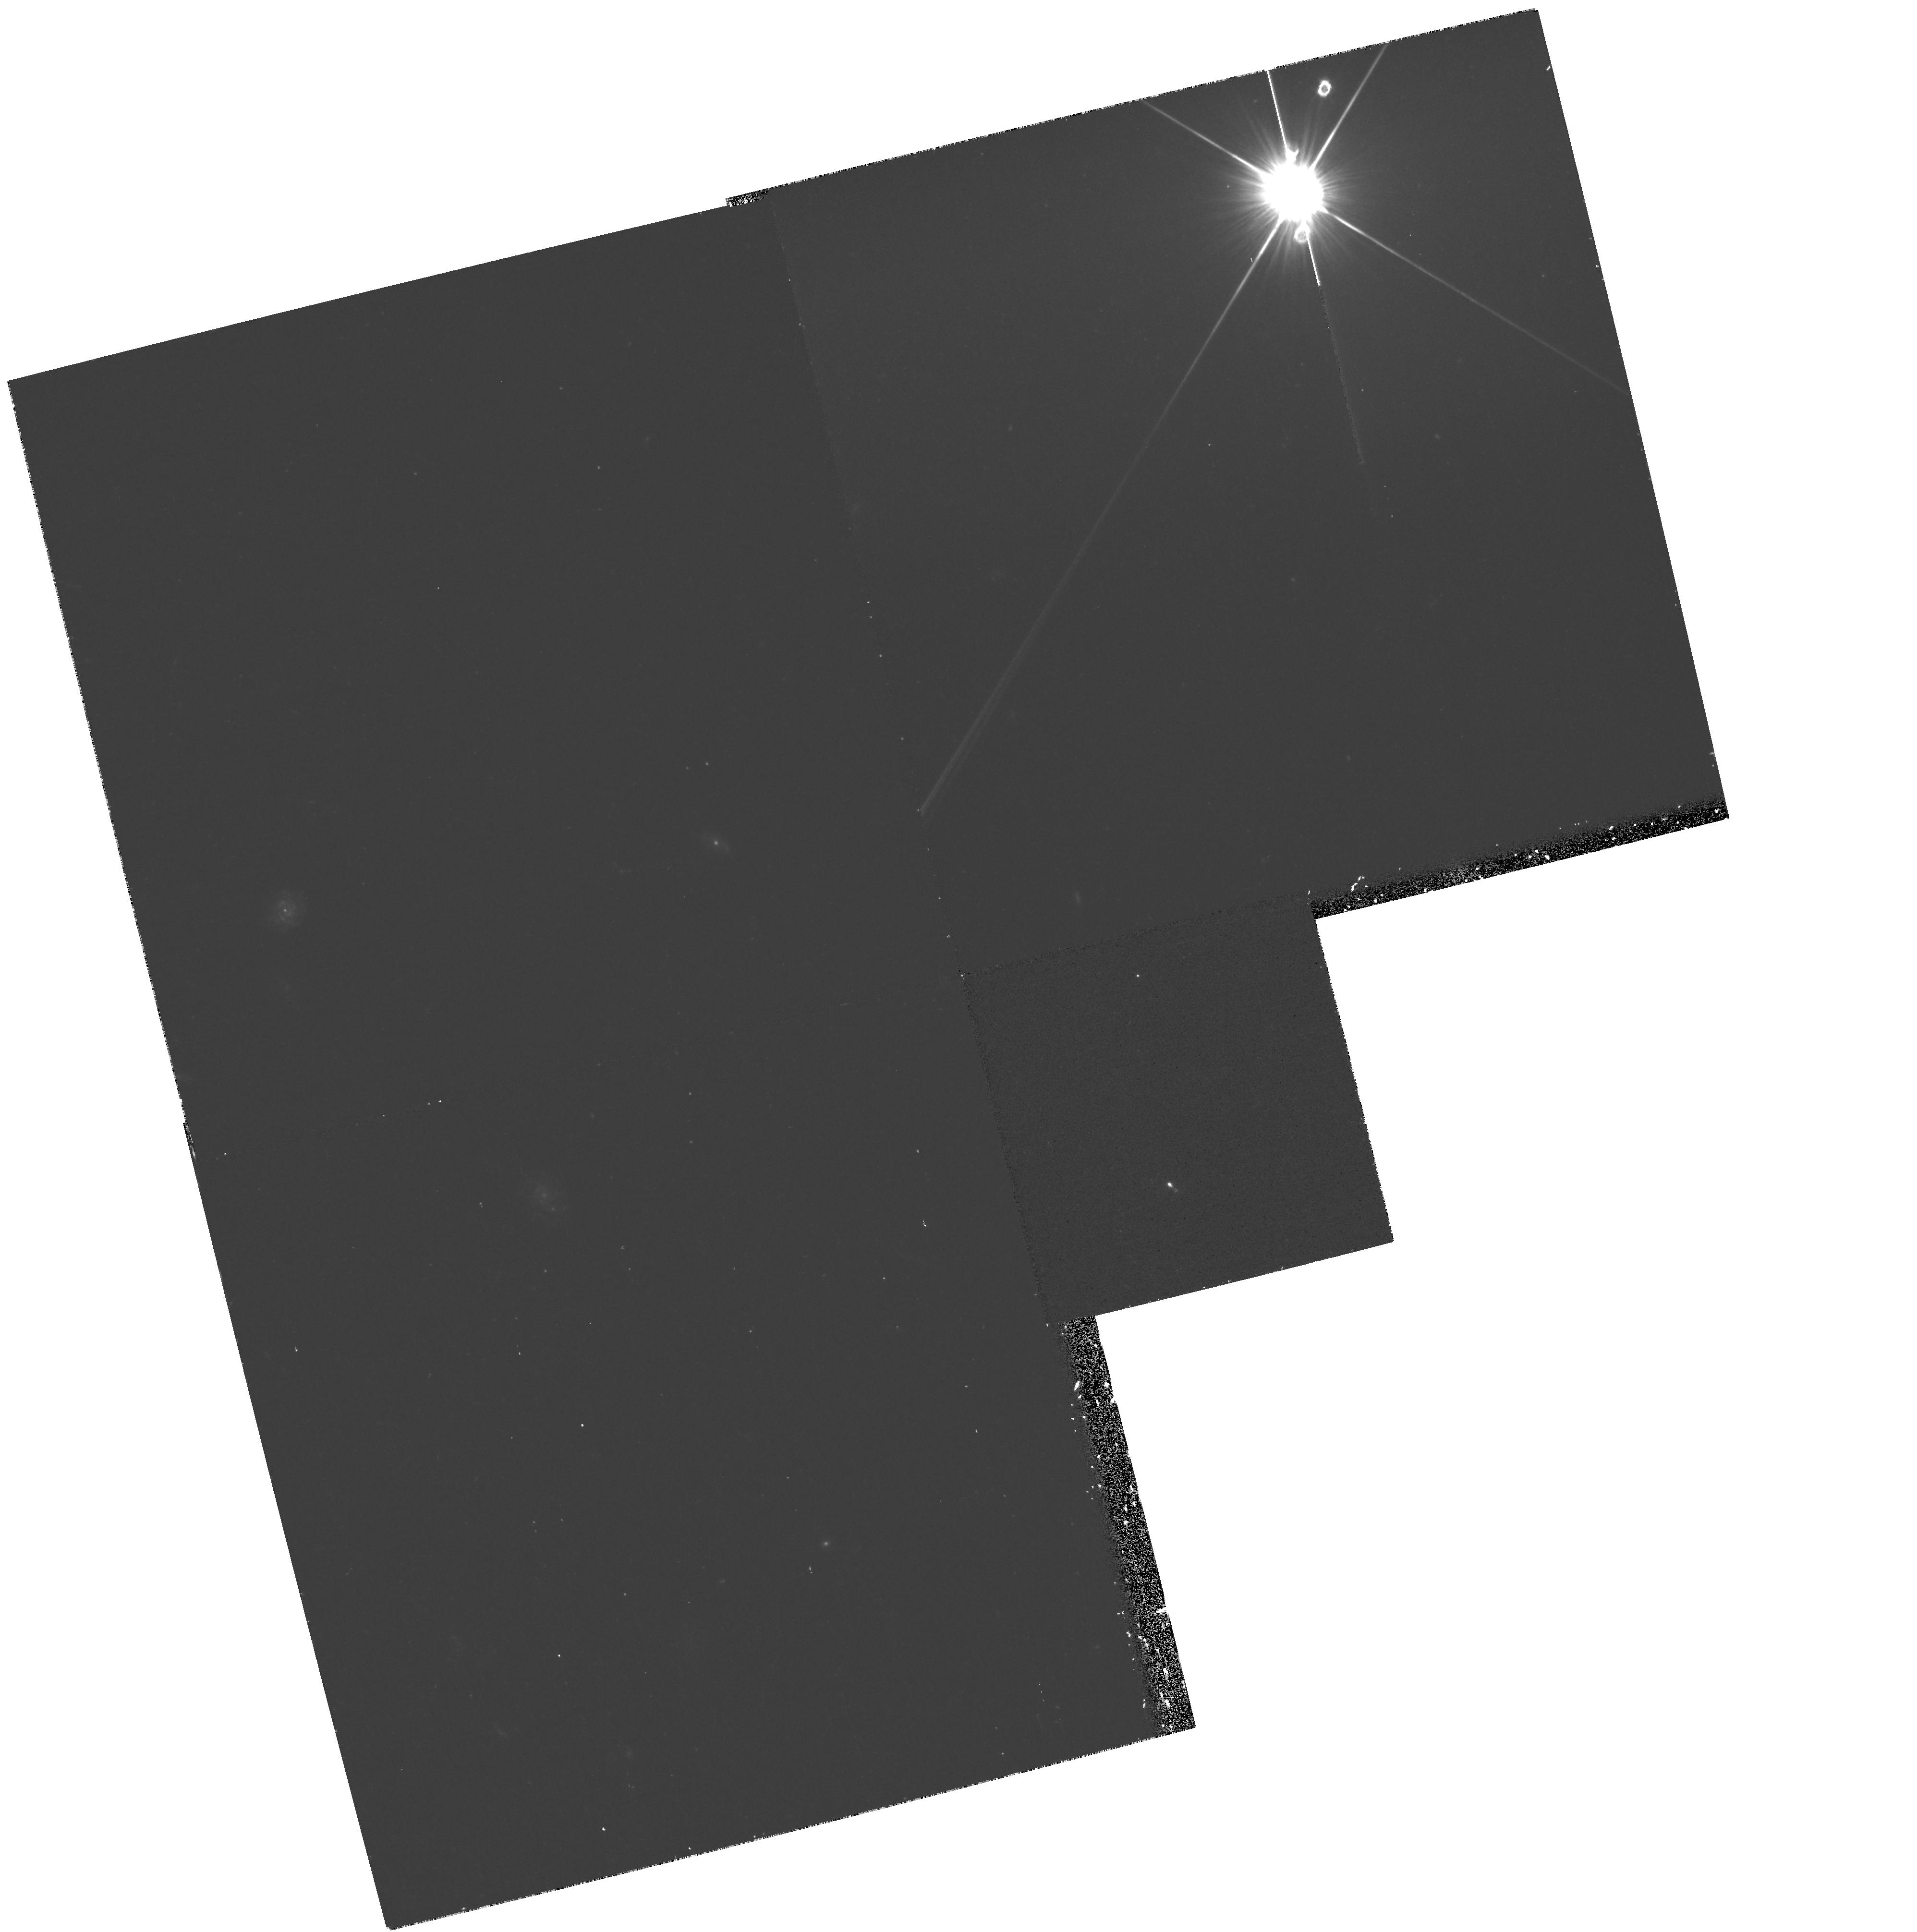
Target: FSC15307+3252. Instrument: WFPC2/PC. Filter: F450W. Exposure: 36 min. Observation ID: hst_6462_01_wfpc2_pc_f450w_u53e01

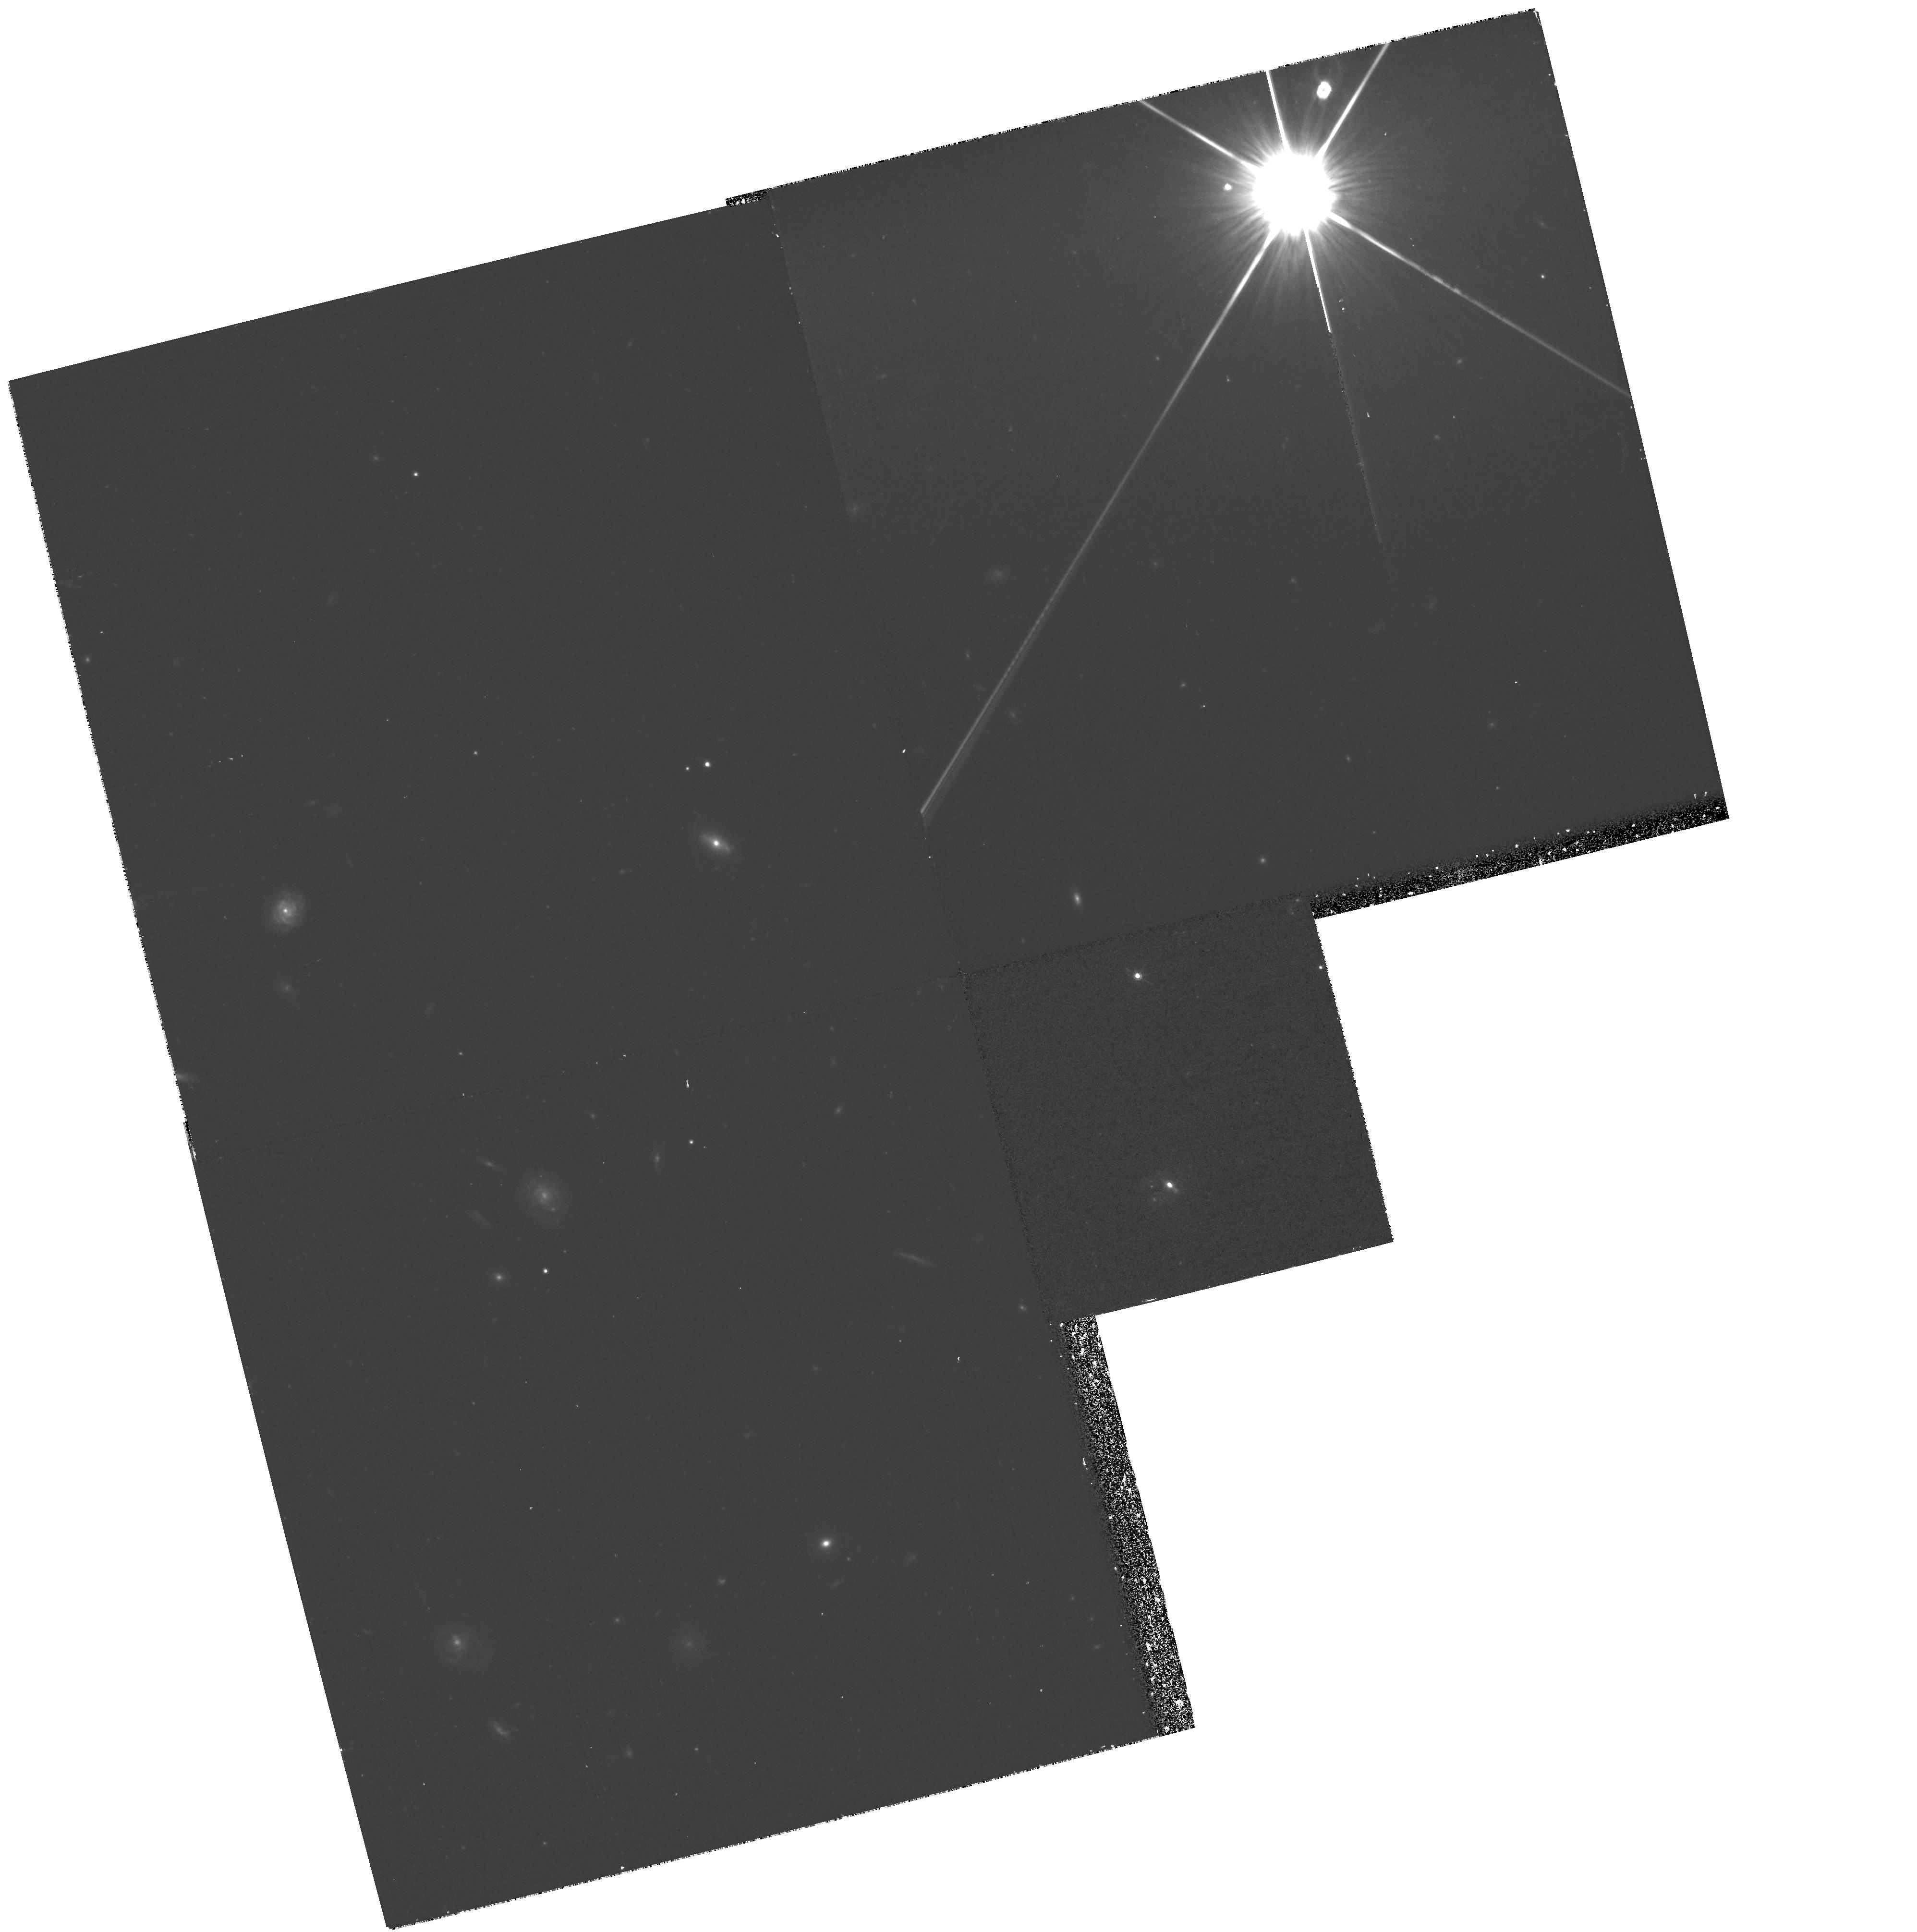
Target: FSC15307+3252. Instrument: WFPC2/PC. Filter: F791W. Exposure: 32 min. Observation ID: hst_6462_01_wfpc2_pc_f791w_u53e01

Is IRAS 15307+3252 Gravitationally Lensed ? (PI: Armus, Lee)

At a redshift of z=0.93, IRAS 15307+3252 is the most luminous object discovered in the IRAS all sky survey. While optical ground-based images show only a single source at the radio position, deep near-infrared observations reveal that IRAS 15307+3252 has one, and possibly two nearby companions within a radius of 2''. These may be galaxies interacting with IRAS 15307+3252. Alternatively, the IRAS 15307+3252 system (in analogy with IRAS 10214+4724) may be gravitationally lensed by a foreground galaxy. We propose to image IRAS 15307+3252 with the WFPC2 to understand the true nature of this ultraluminous infrared source. Using the F450W and F791W filters will allow us to determine the UV-optical colors of the components. If IRAS 15307+3252 is a merger in progress, the HST data will reveal a wealth of detail on the interaction, such as the brightnesses, sizes, and colors of tidal features, and the possible presence of star forming (proto-globular) clusters. On the other hand, if IRAS 15307+3252 is lensed, the HST data will allow us to create a detailed model of the lens and the source. With this model we will be able to estimate the mass and velocity dispersion of the lensing galaxy, as well as the size and true luminosity of the source. In addition, these data will allow us to more accurately estimate the lensing rate among luminous IRAS galaxies, and therefore understand their true redshift distribution.